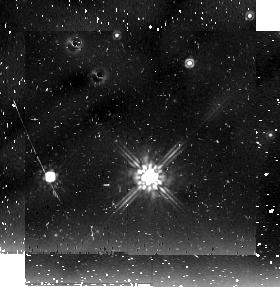
Target: field at RA 84.314°, Dec -66.529°
Instrument: NICMOS/NIC2
Filter: F205W
Exposure: 21 min
Observation ID: n9aa02020

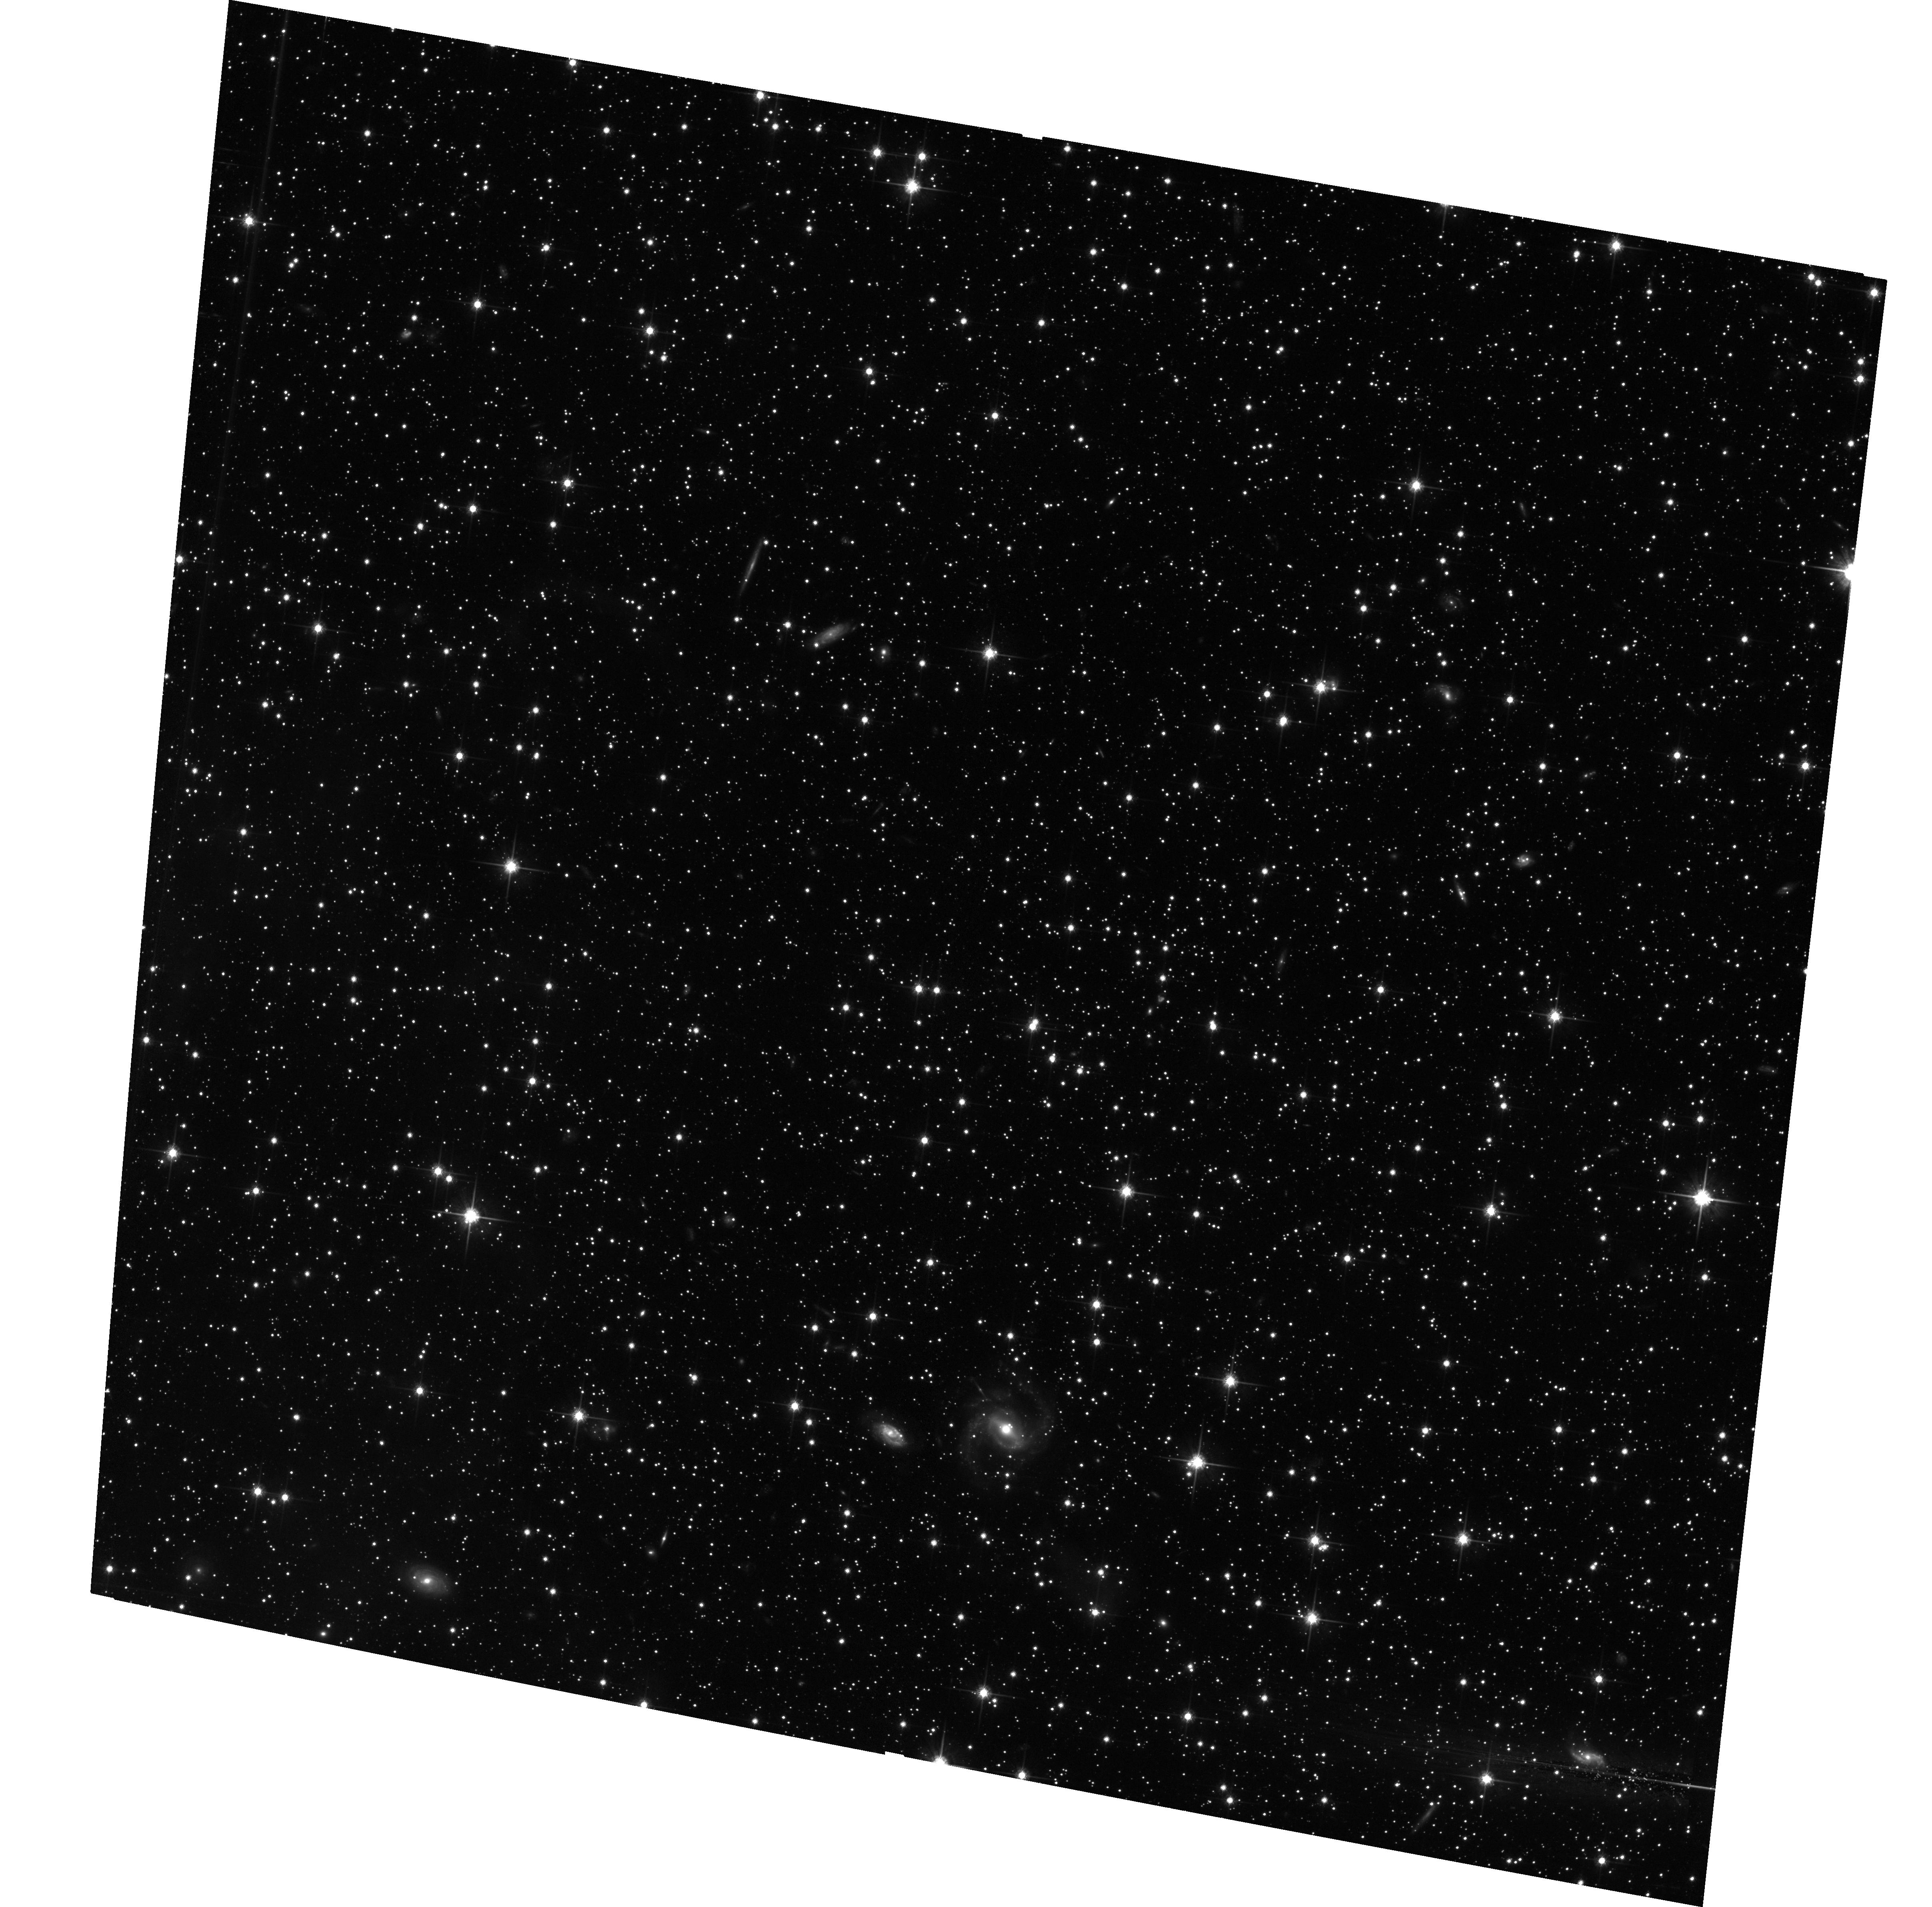
Target: FIELD-053614-662143
Instrument: ACS/WFC
Filter: F814W
Exposure: 1.4 h
Observation ID: hst_10566_04_acs_wfc_f814w_j9aa04

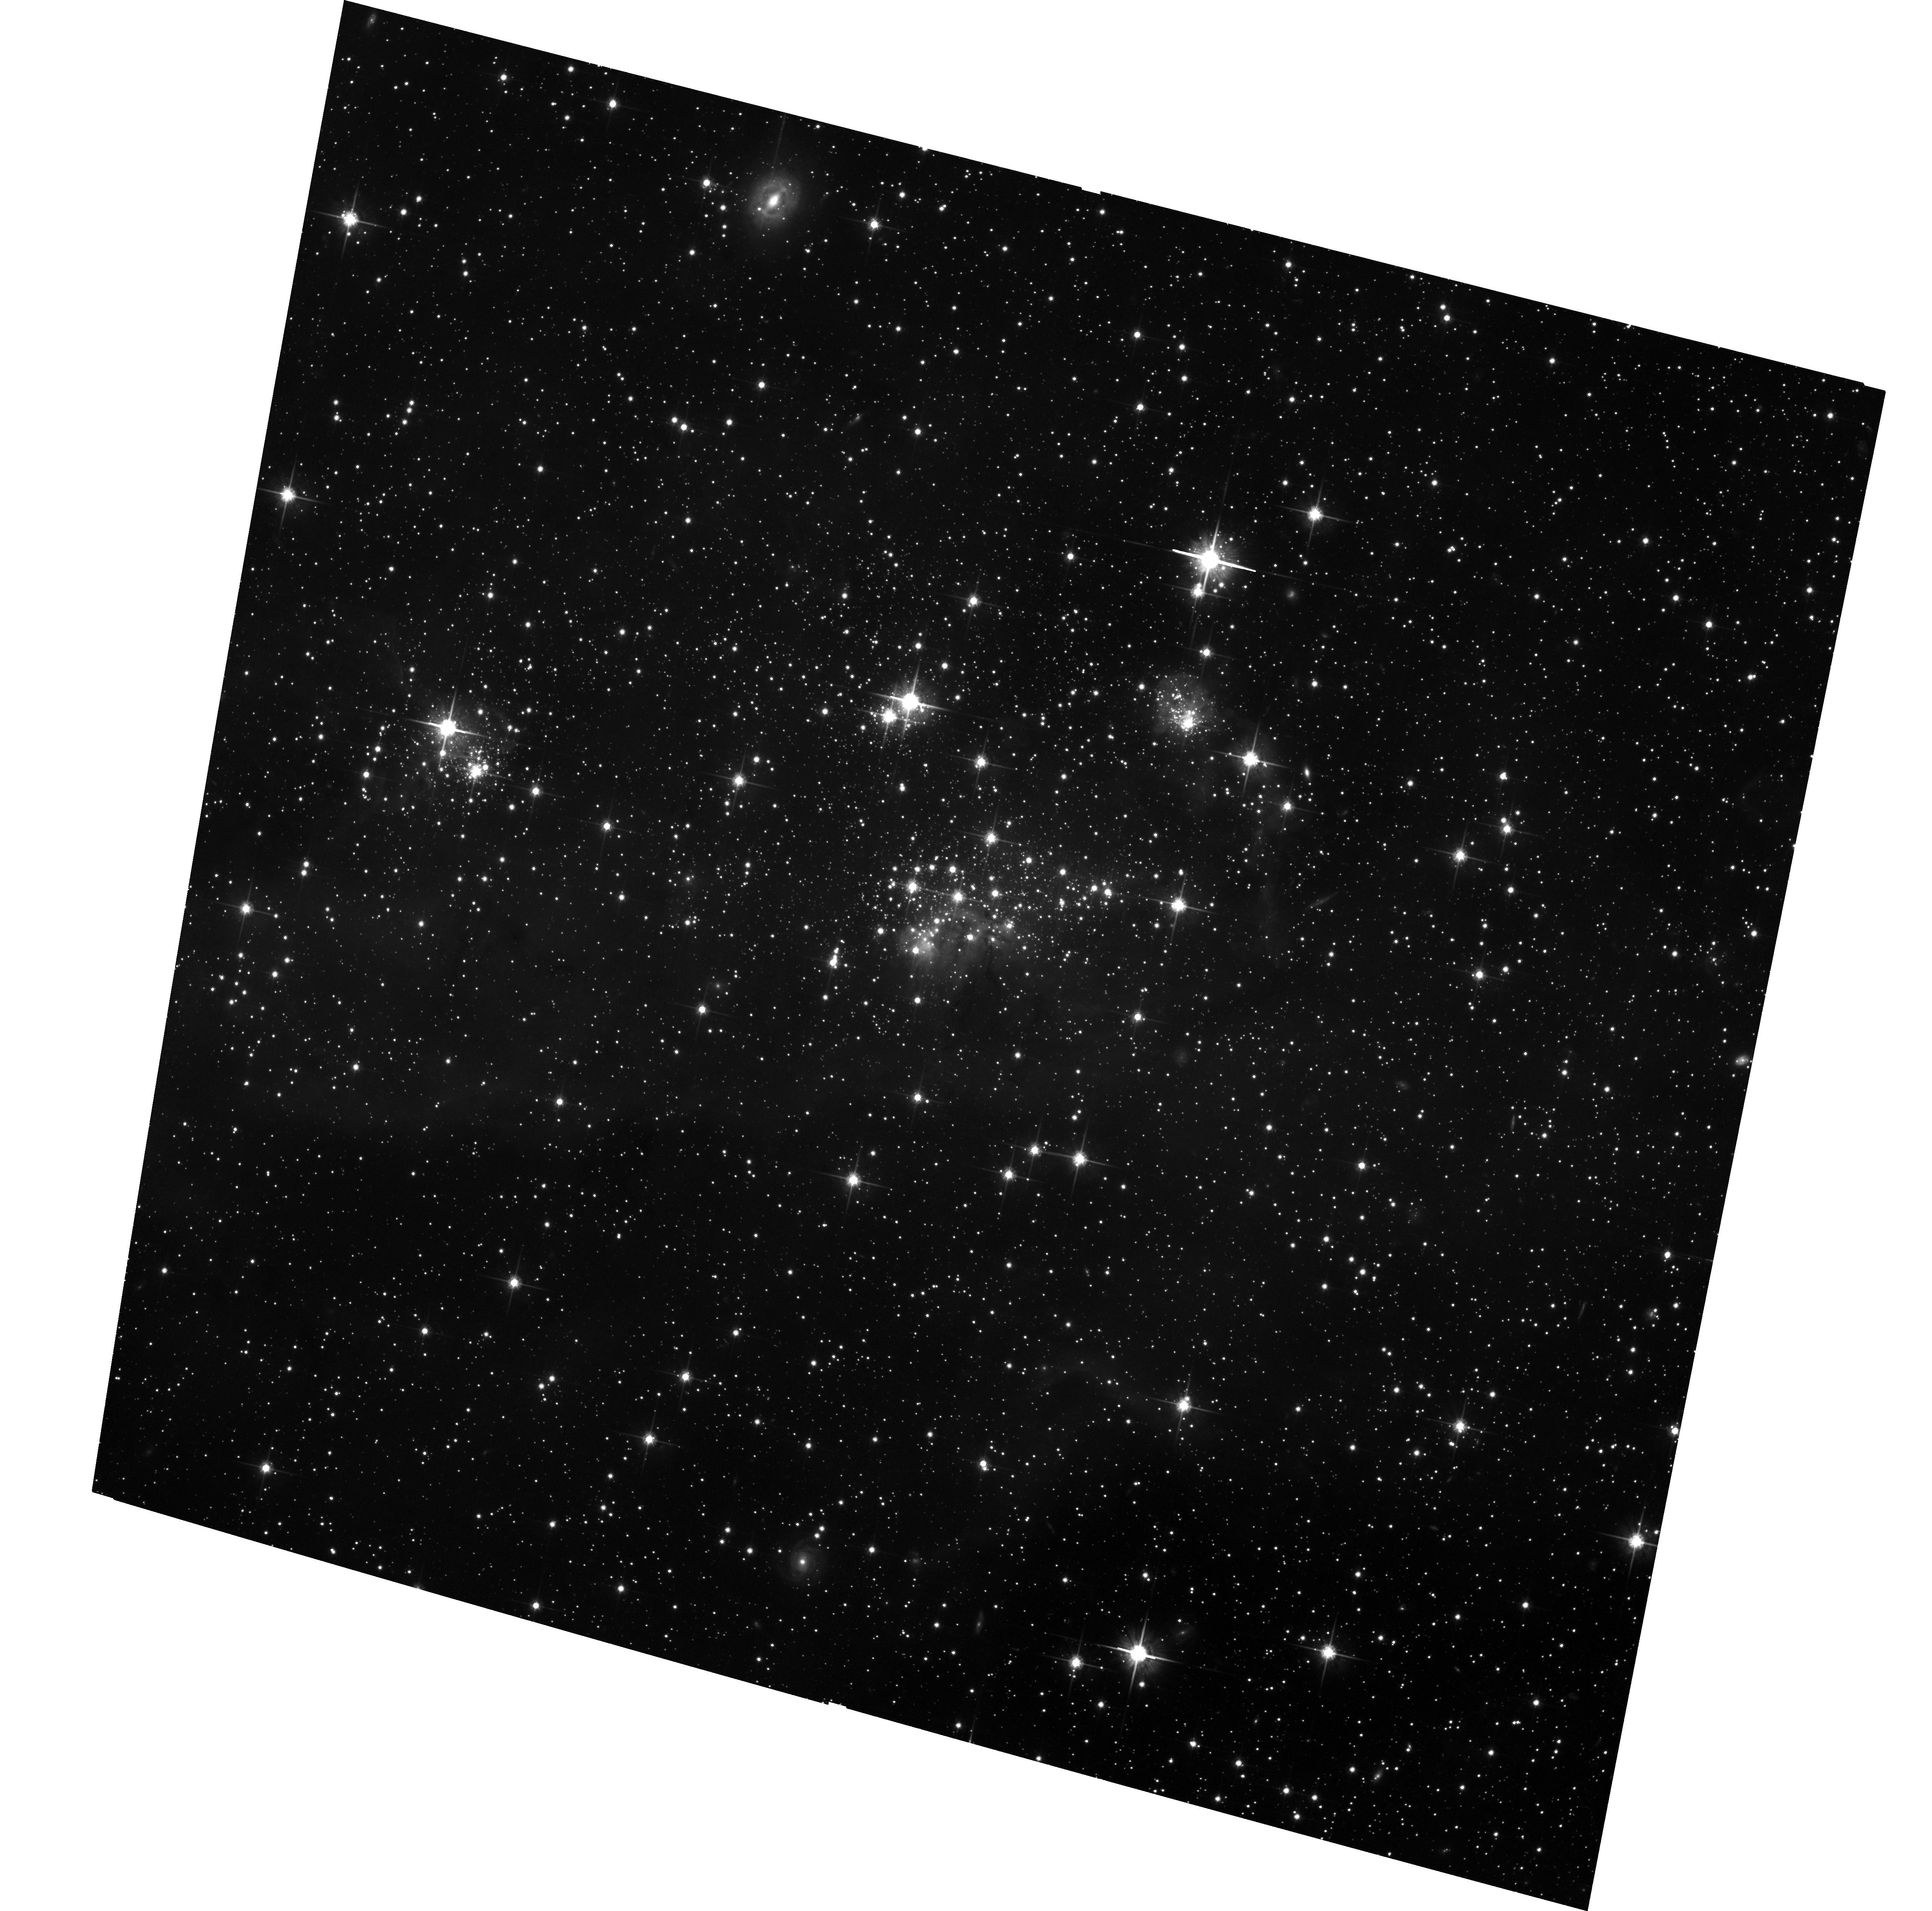
Target: STAR-CLUS-053707-662203
Instrument: ACS/WFC
Filter: F814W
Exposure: 1.4 h
Observation ID: hst_10566_02_acs_wfc_f814w_j9aa02

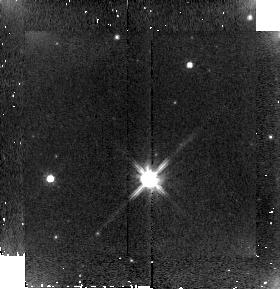
Target: field at RA 84.314°, Dec -66.529°
Instrument: NICMOS/NIC2
Filter: F110W
Exposure: 2 min
Observation ID: n9aa02030

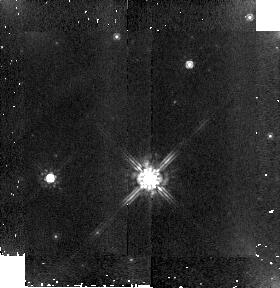
Target: field at RA 84.314°, Dec -66.529°
Instrument: NICMOS/NIC2
Filter: F160W
Exposure: 3 min
Observation ID: n9aa02050

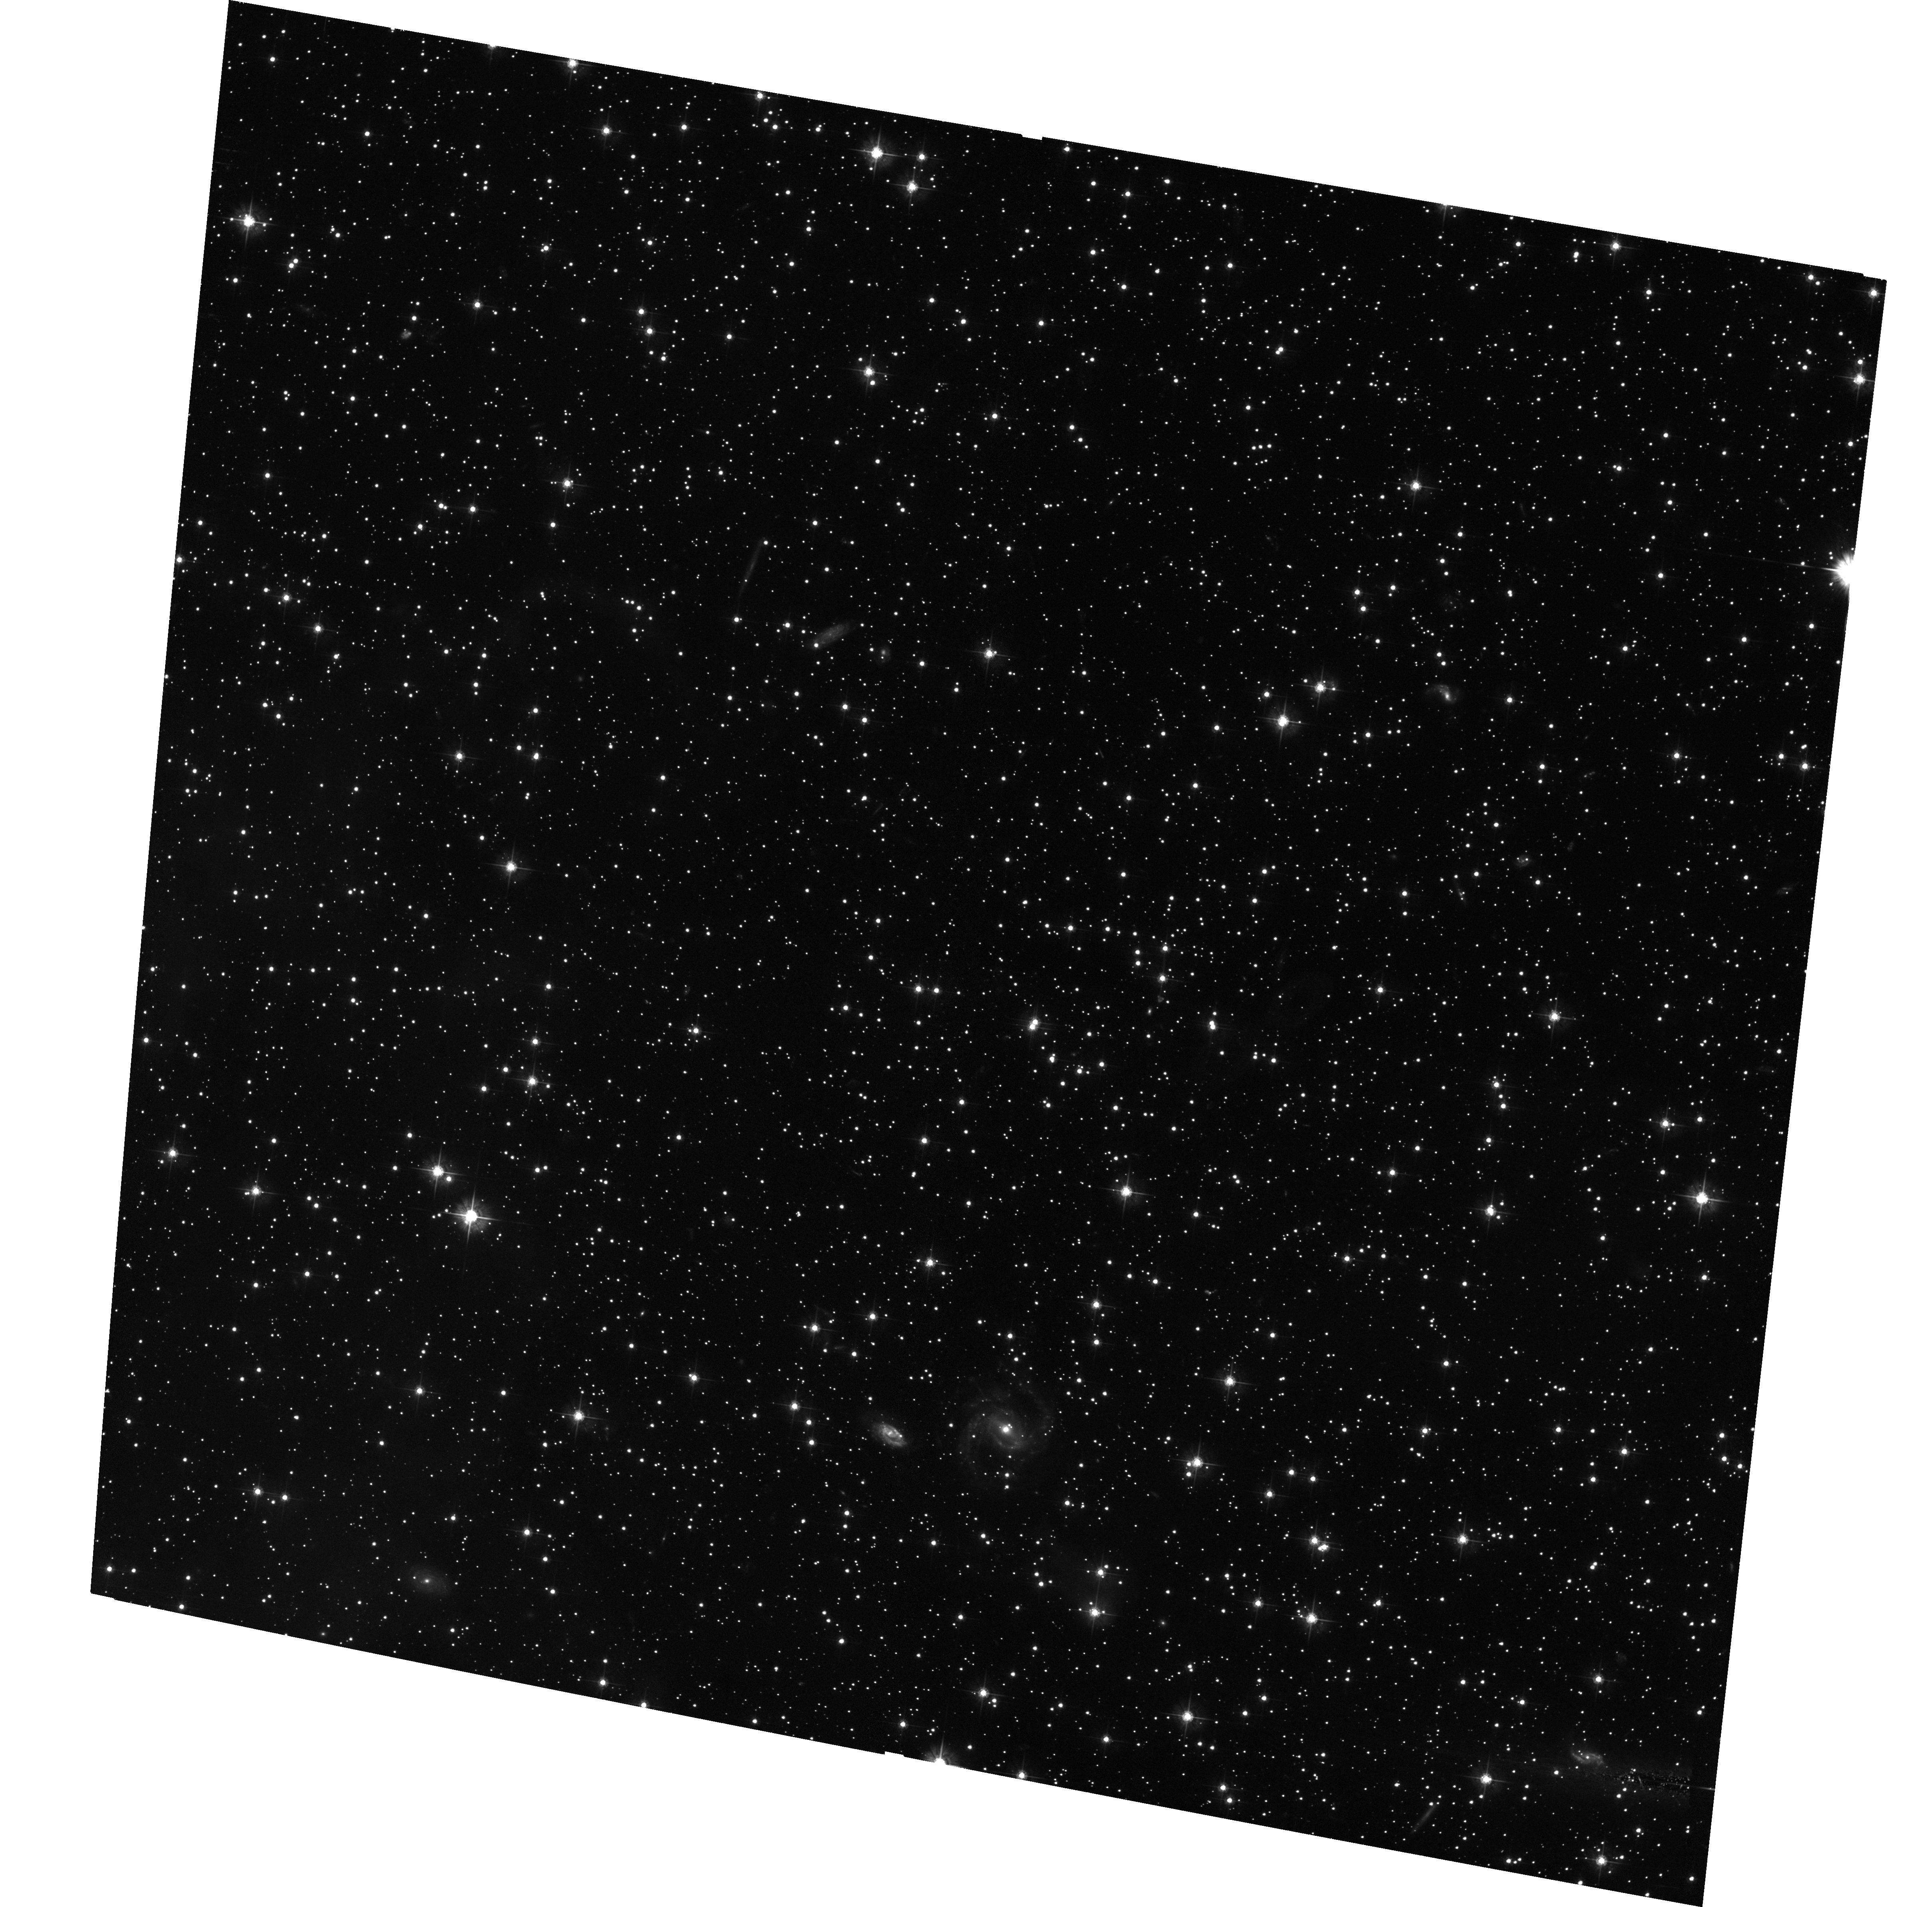
Target: FIELD-053614-662143
Instrument: ACS/WFC
Filter: F555W
Exposure: 1.4 h
Observation ID: hst_10566_03_acs_wfc_f555w_j9aa03

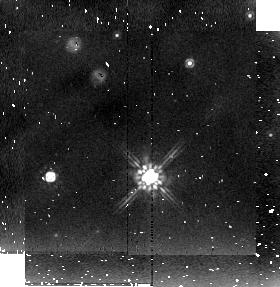
Target: field at RA 84.314°, Dec -66.529°
Instrument: NICMOS/NIC2
Filter: F205W
Exposure: 2 min
Observation ID: n9aa01010

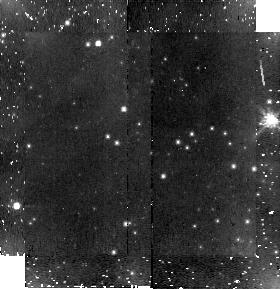
Target: field at RA 84.062°, Dec -66.524°
Instrument: NICMOS/NIC2
Filter: F110W
Exposure: 27 min
Observation ID: n9aa03020

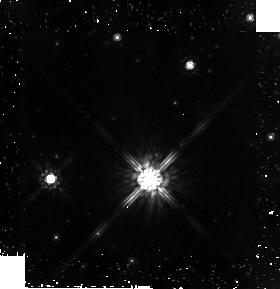
Target: field at RA 84.314°, Dec -66.529°
Instrument: NICMOS/NIC2
Filter: F160W
Exposure: 29 min
Observation ID: n9aa01060

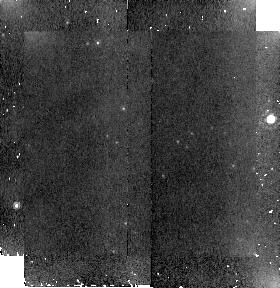
Target: field at RA 84.062°, Dec -66.524°
Instrument: NICMOS/NIC2
Filter: F160W
Exposure: 3 min
Observation ID: n9aa03030

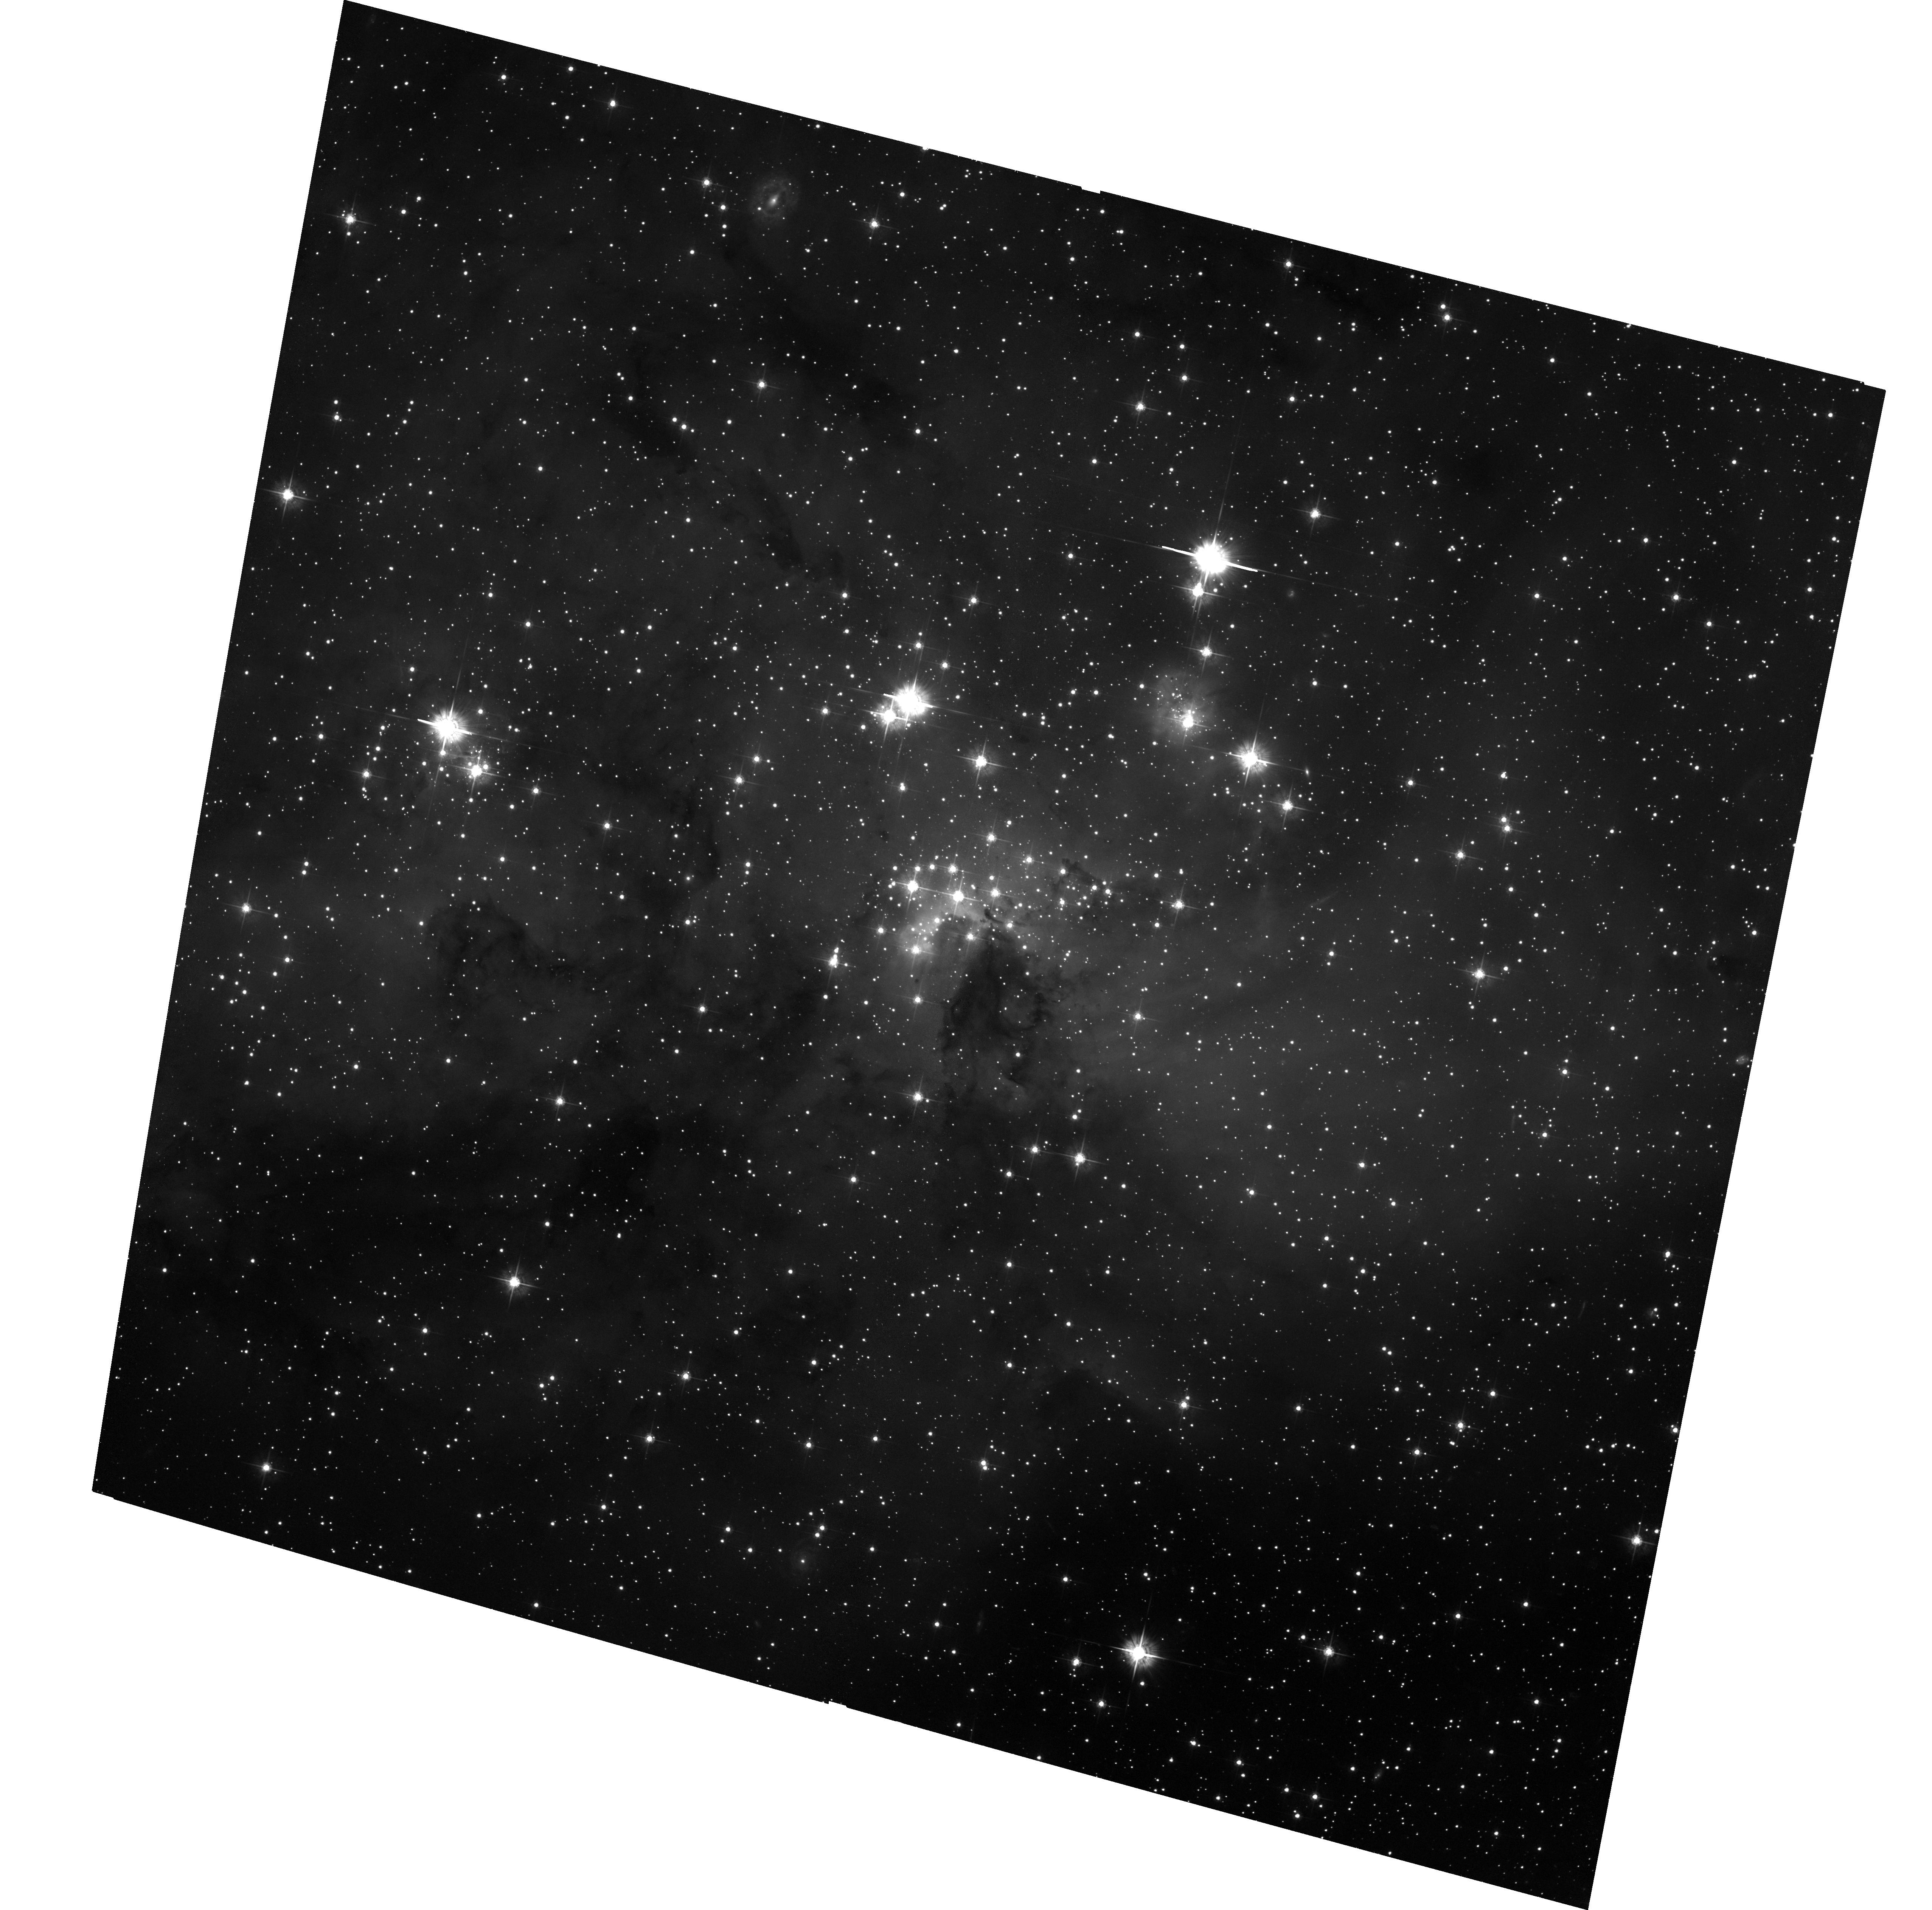
Target: STAR-CLUS-053707-662203
Instrument: ACS/WFC
Filter: F555W
Exposure: 1.4 h
Observation ID: hst_10566_01_acs_wfc_f555w_j9aa01

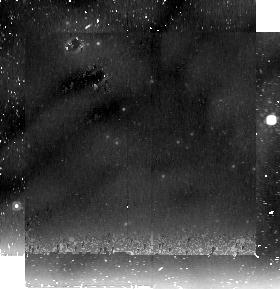
Target: field at RA 84.062°, Dec -66.524°
Instrument: NICMOS/NIC2
Filter: F205W
Exposure: 56 min
Observation ID: n9aa04020

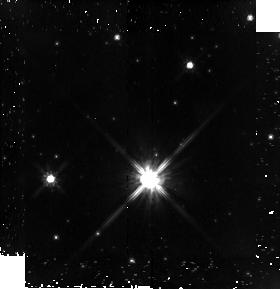
Target: field at RA 84.314°, Dec -66.529°
Instrument: NICMOS/NIC2
Filter: F110W
Exposure: 27 min
Observation ID: n9aa01040

Star Formation in the LMC - The complete IMF of a Stellar Association (PI: Gouliermis, Dimitrios)

We propose to use the large improvement in sensitivity and wide-field resolution provided by ACS to obtain, for the first time, the complete Initial Mass Function (IMF) down to sub-solar masses of a very young stellar association in the Large Magellanic Cloud (LMC). Such an IMF will serve as a reference IMF typical of low-metallicity regions. We want to obtain VI deep (V ~ 26.5 mag) WFC photometry of the association LH 95 and a nearby background field pointing. Special care will be taken to treat all the complications which arise in the reduction of data for the purpose of calculating the IMF of a young association of stars. Our object of study has been chosen because it is one of the associations, which provide the best combination of spatial resolution, crowding, low extinction, nebular contamination, and background confusion in comparison to others in the Local Group. The region also has the advantage of being very young with indications that it is still forming stars, thus allowing us to search for sub-solar pre-main-sequence stars, as well as for an embedded proto-cluster.